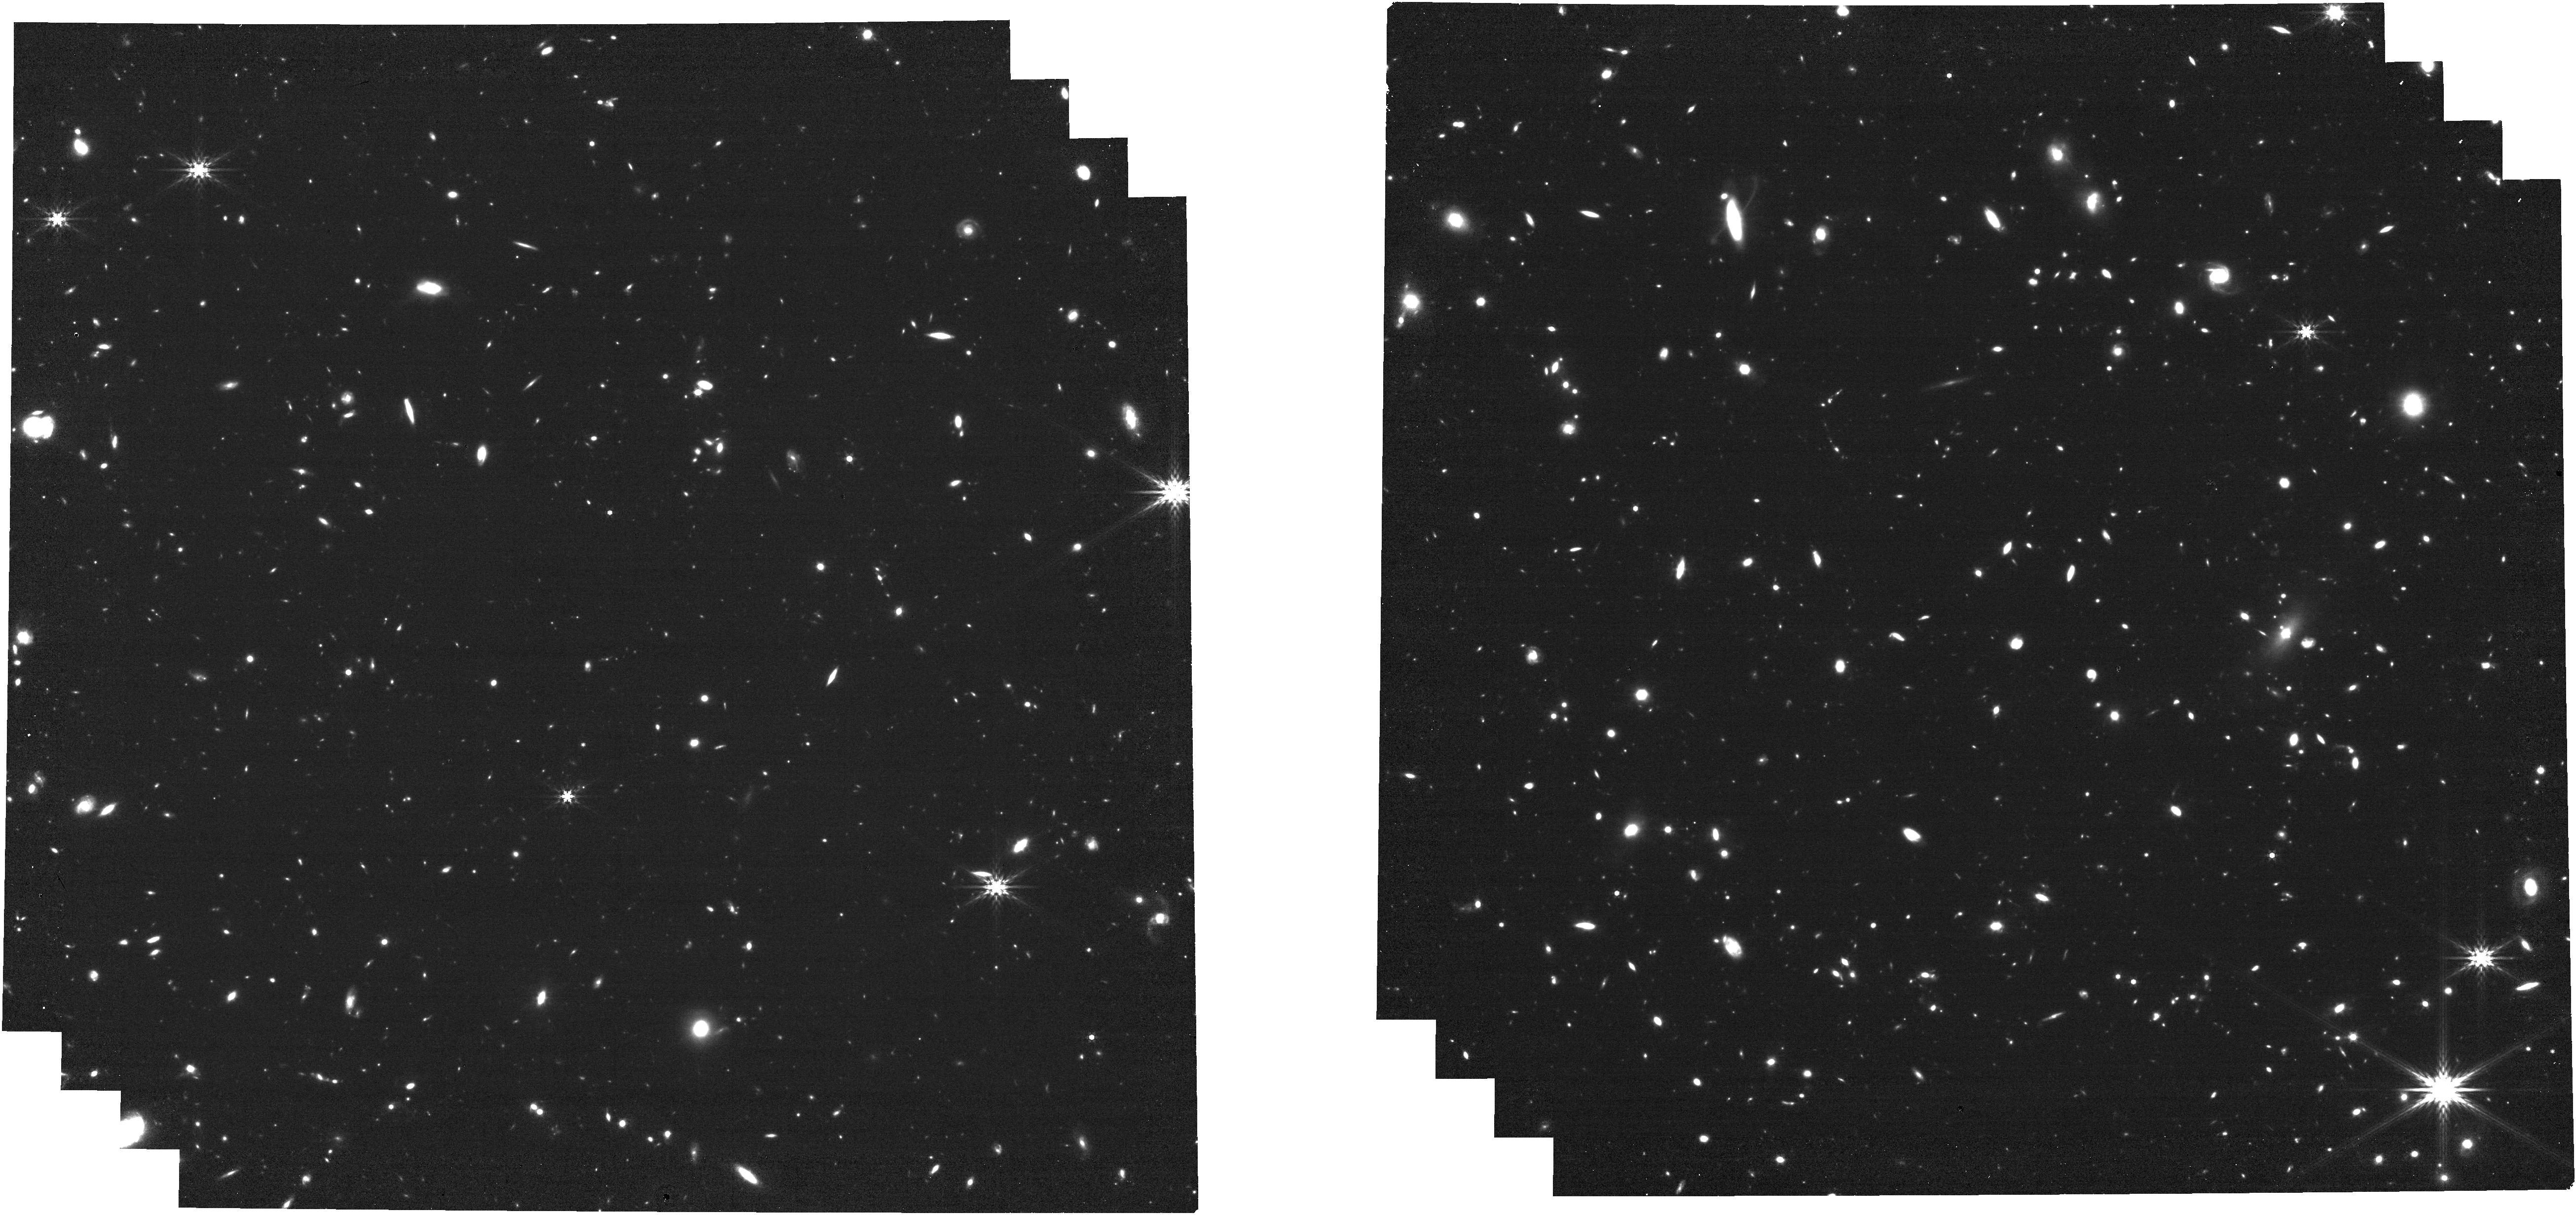
Target: SXDS_10017. Instrument: NIRCAM. Filter: F444W. Exposure: 24 min. Observation ID: jw03567-o011_t030_nircam_clear-f444w

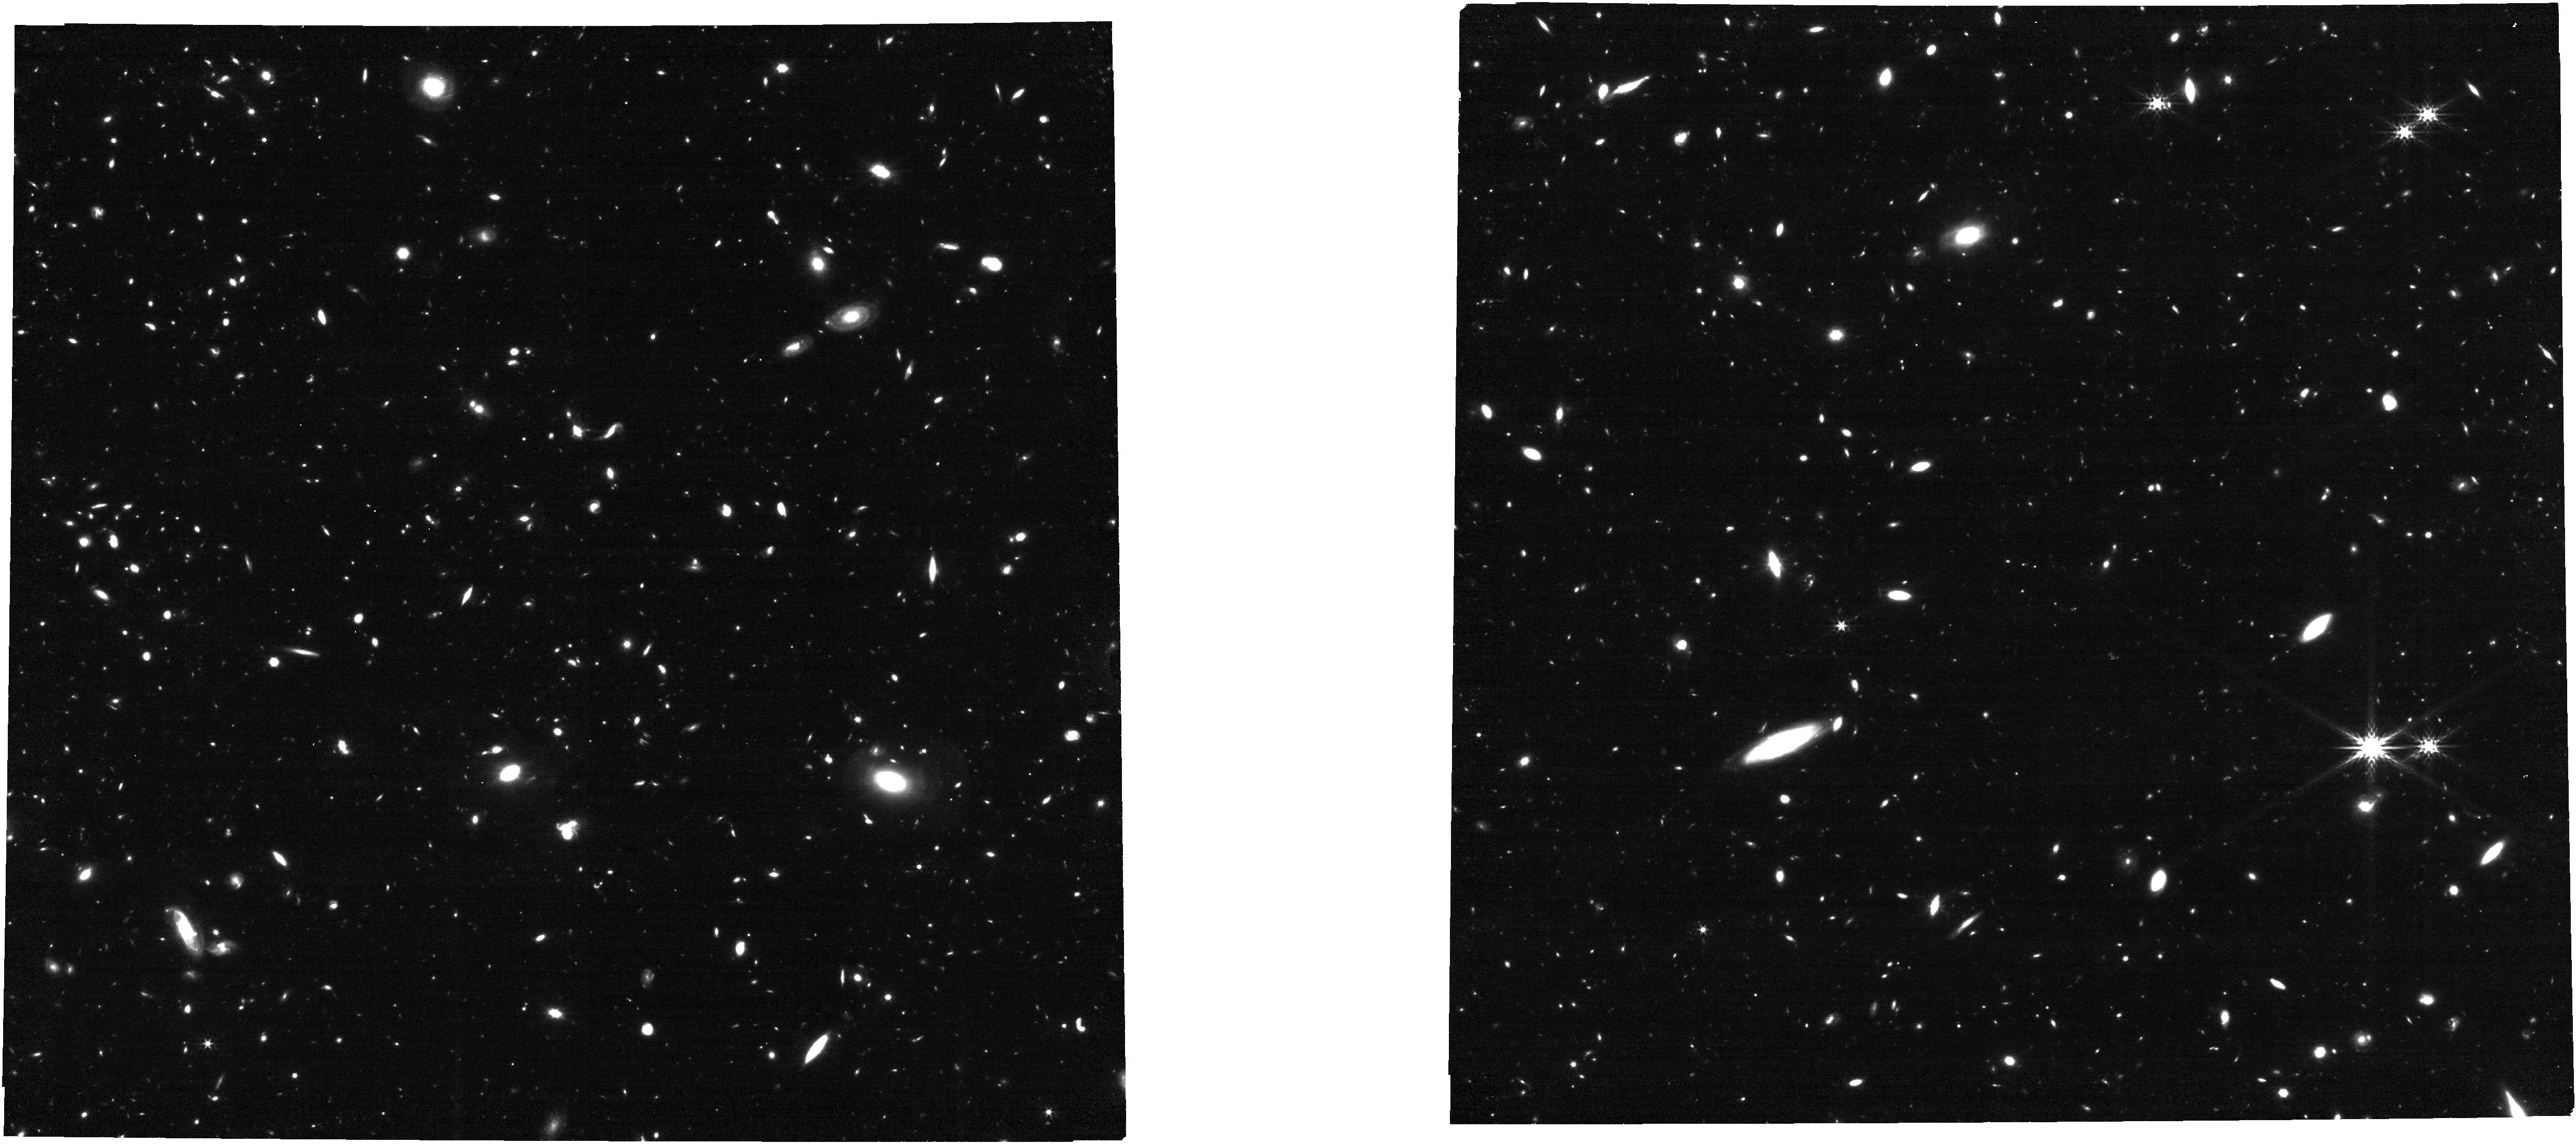
Target: XMM-VID1-2075. Instrument: NIRCAM. Filter: F356W. Exposure: 24 min. Observation ID: jw03567-o018_t031_nircam_clear-f356w

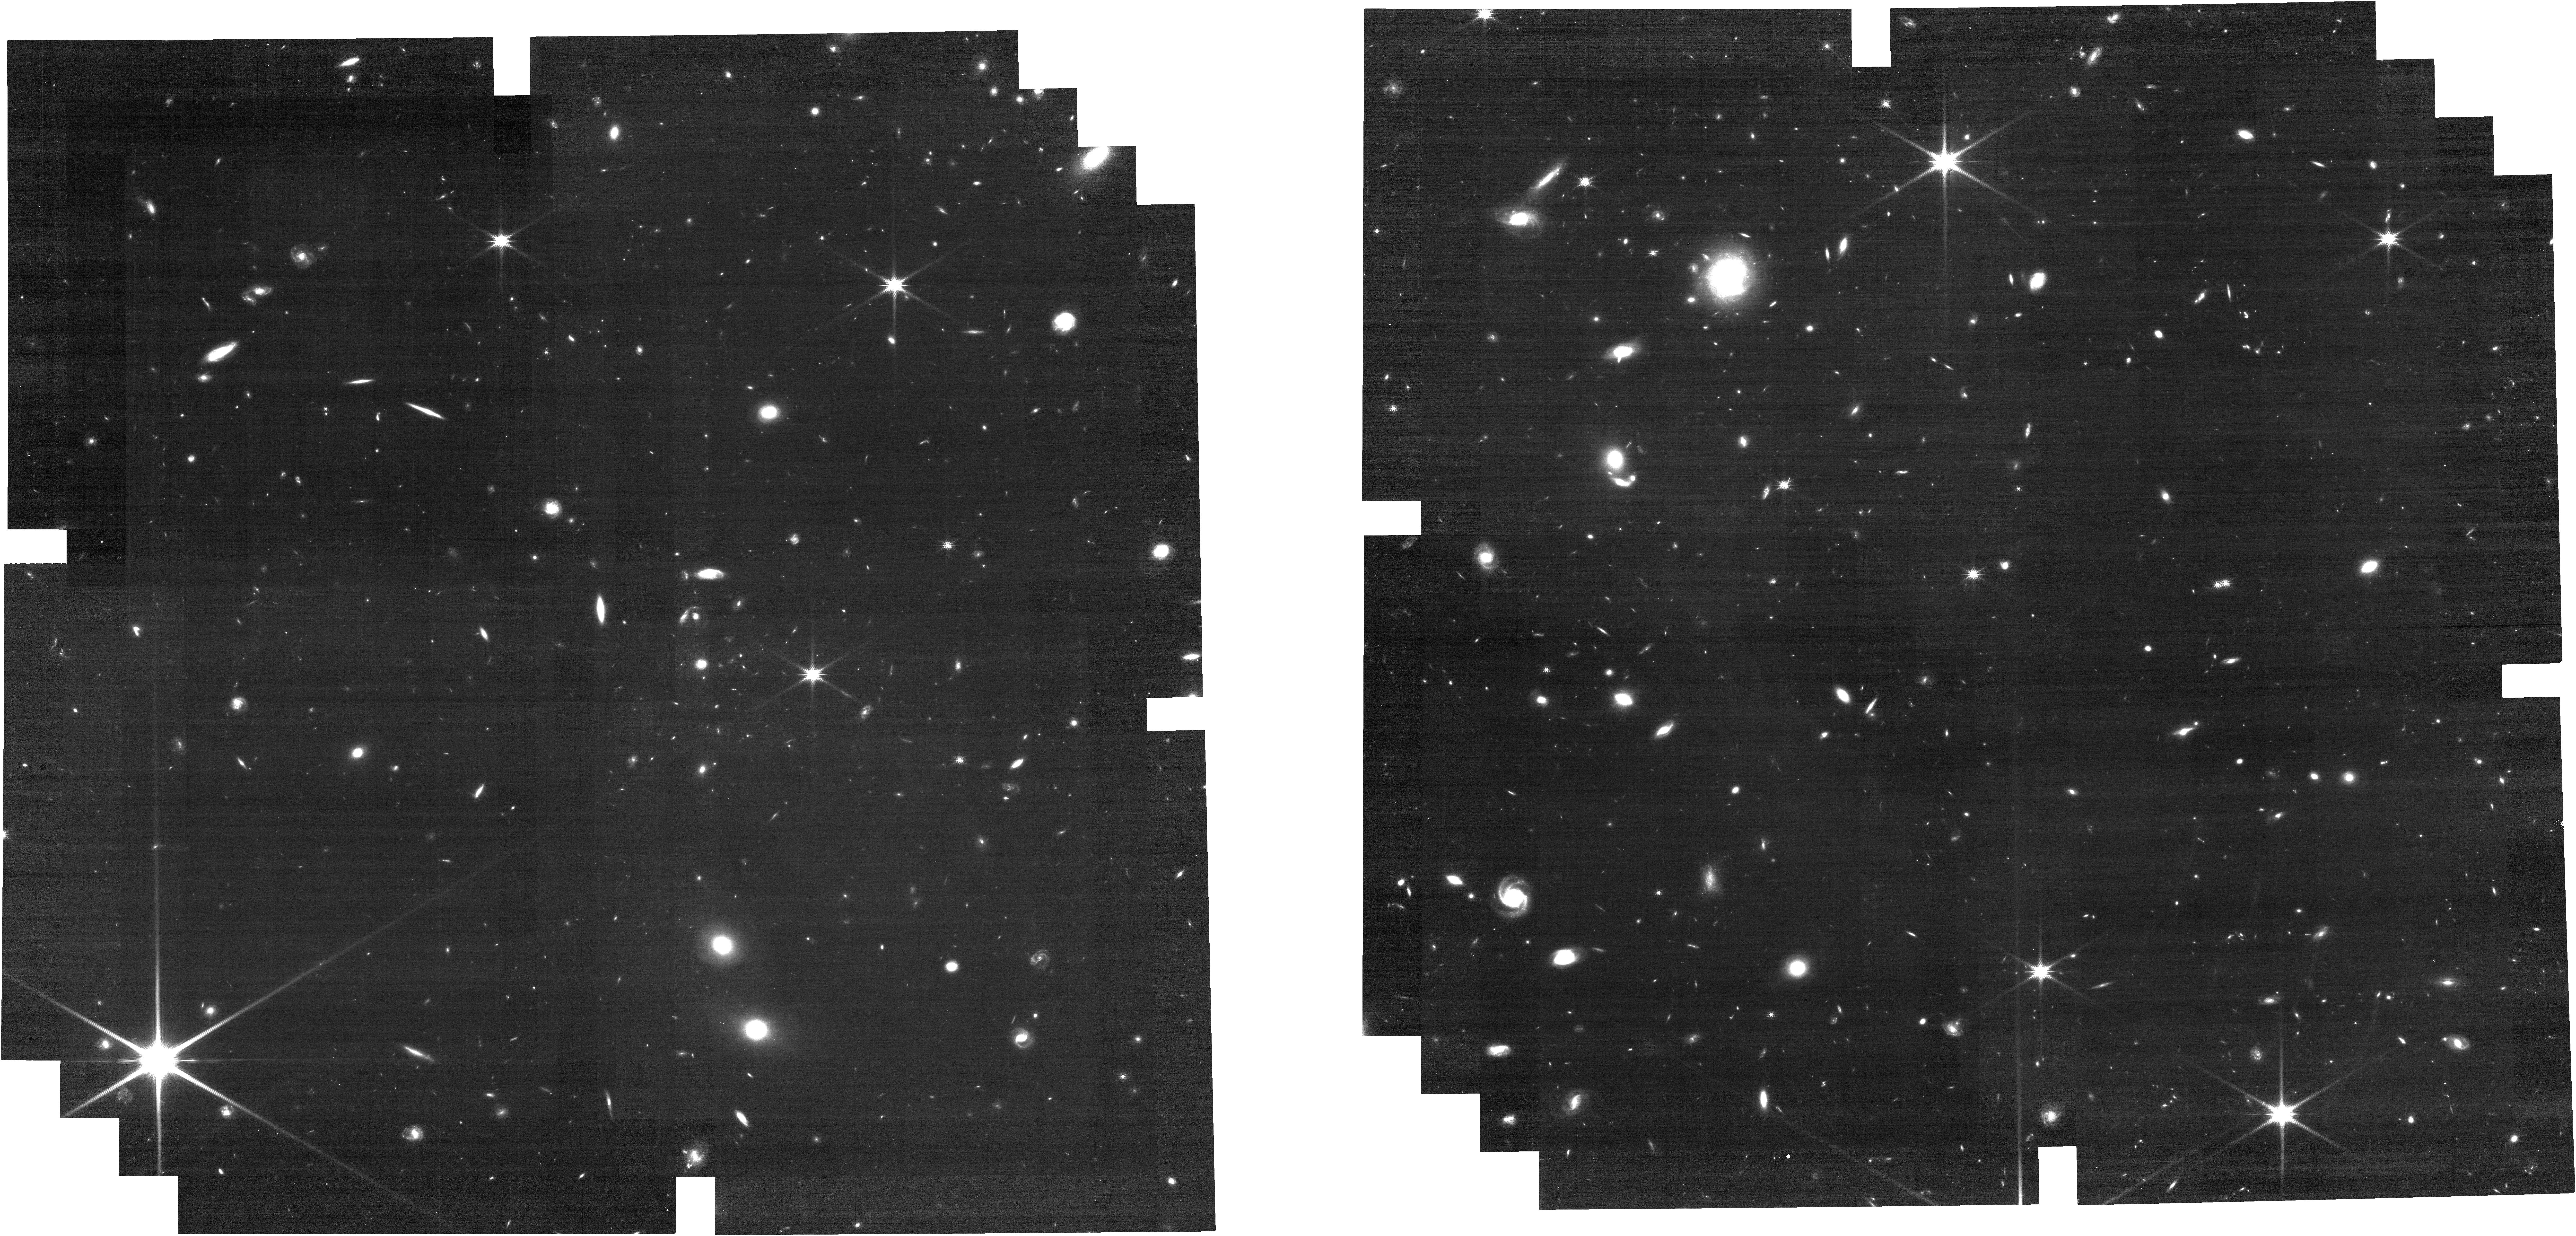
Target: COS-466654. Instrument: NIRCAM. Filter: F150W. Exposure: 24 min. Observation ID: jw03567-o001_t028_nircam_clear-f150w

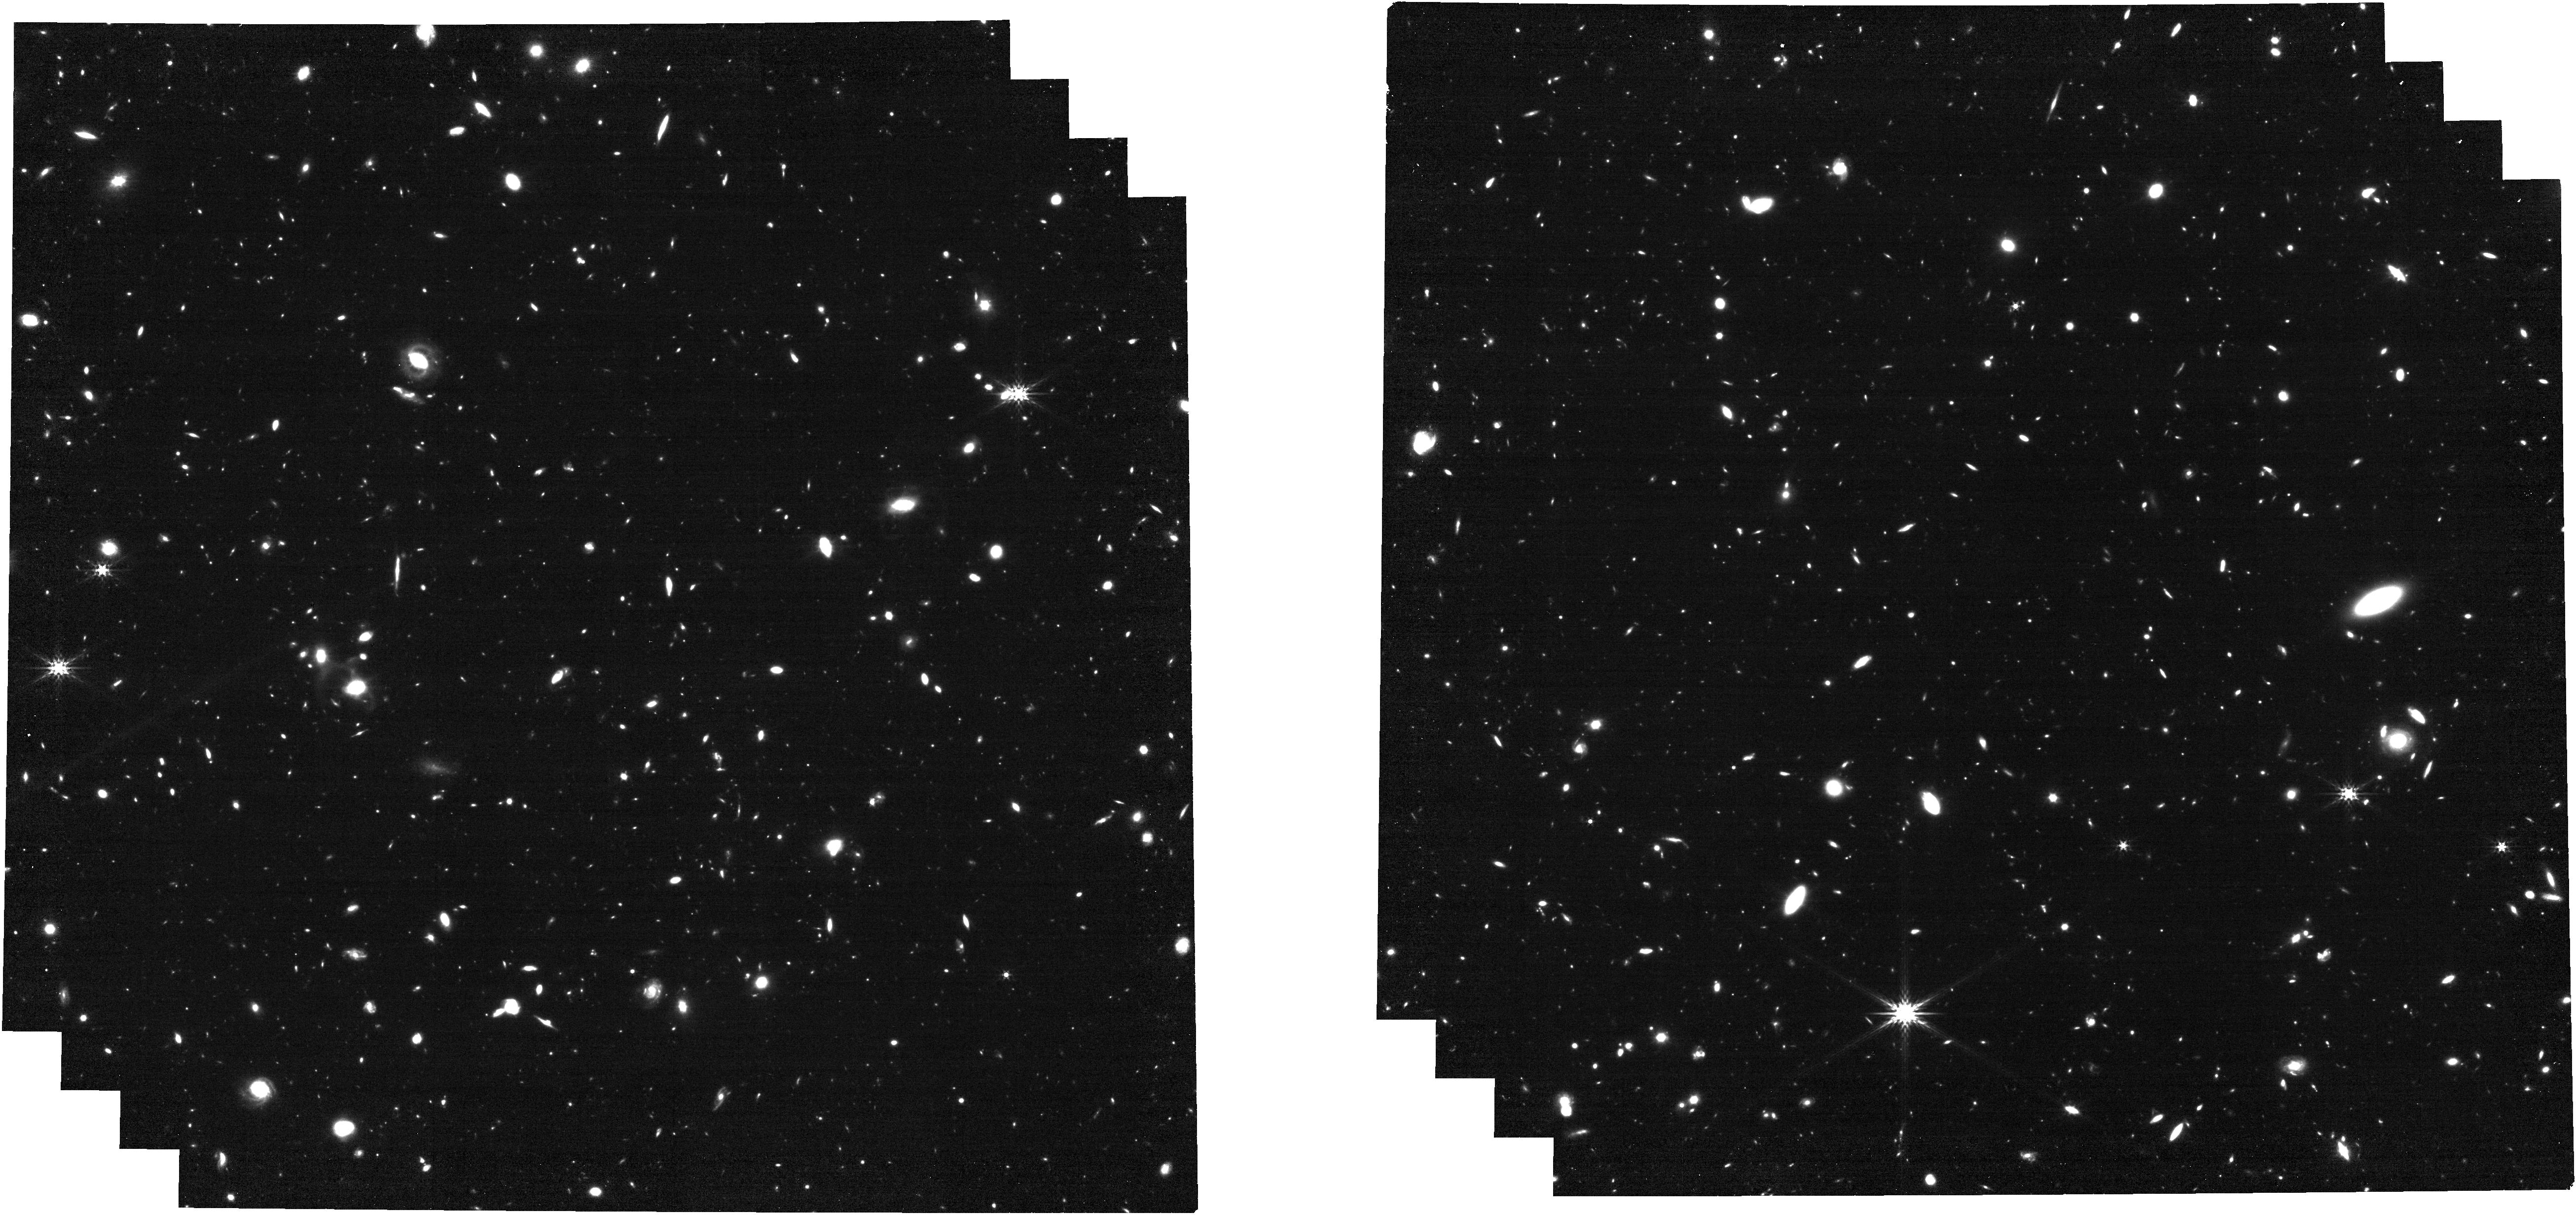
Target: SXDS-27434. Instrument: NIRCAM. Filter: F356W. Exposure: 24 min. Observation ID: jw03567-o009_t029_nircam_clear-f356w

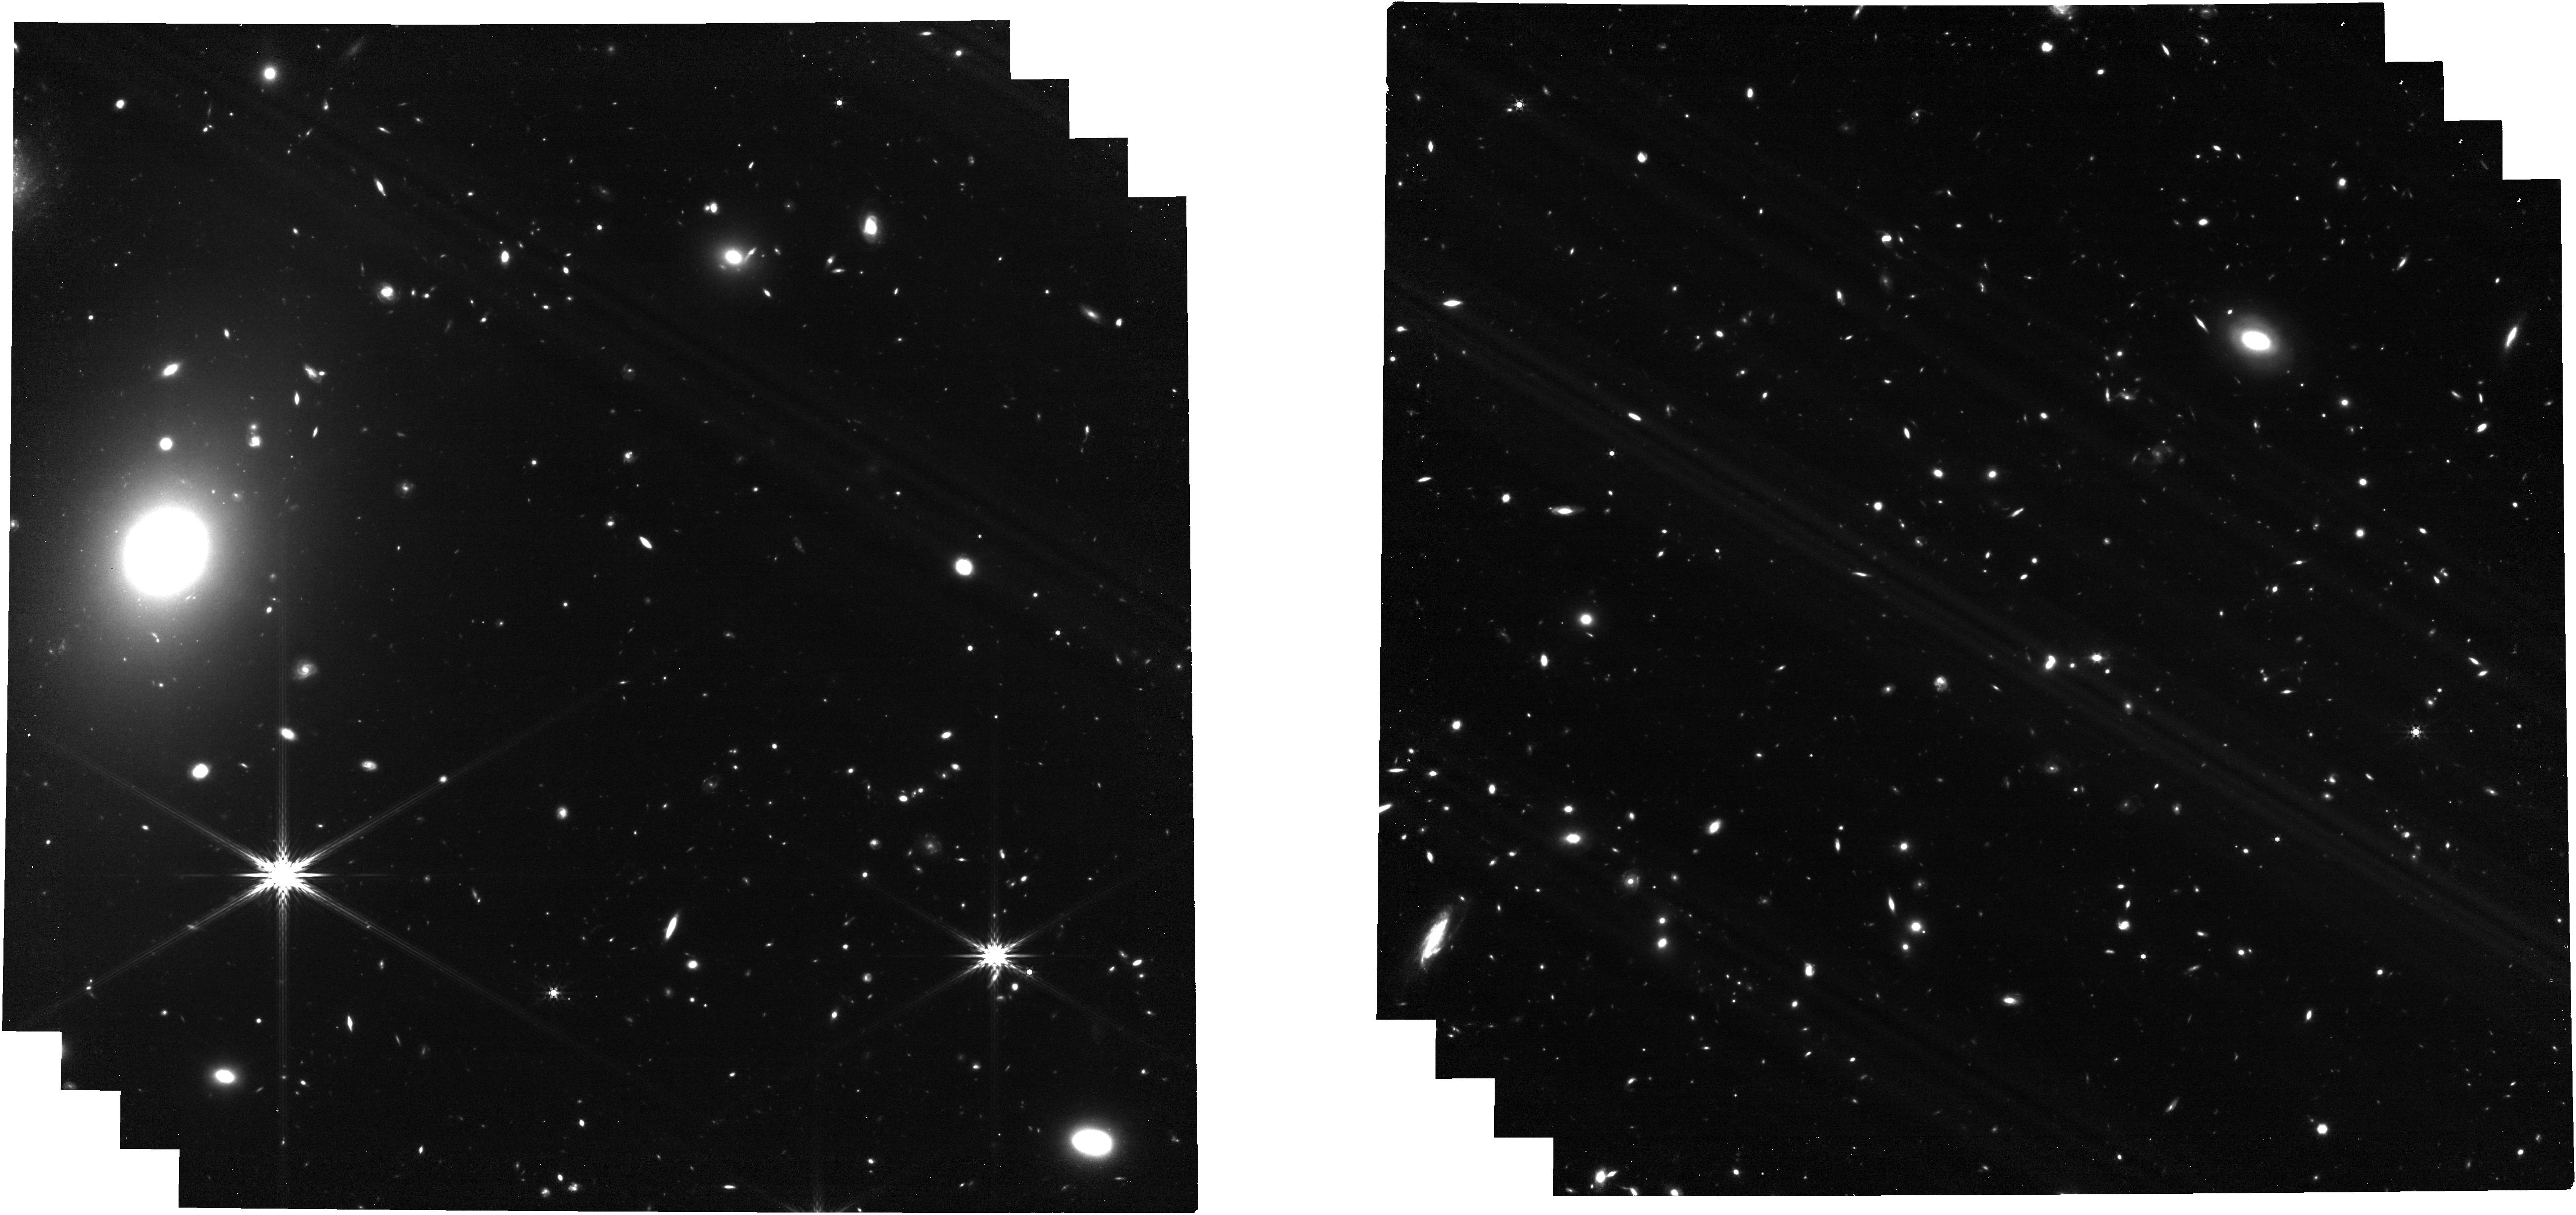
Target: XMM-VID3-2457. Instrument: NIRCAM. Filter: F444W. Exposure: 24 min. Observation ID: jw03567-o017_t033_nircam_clear-f444w

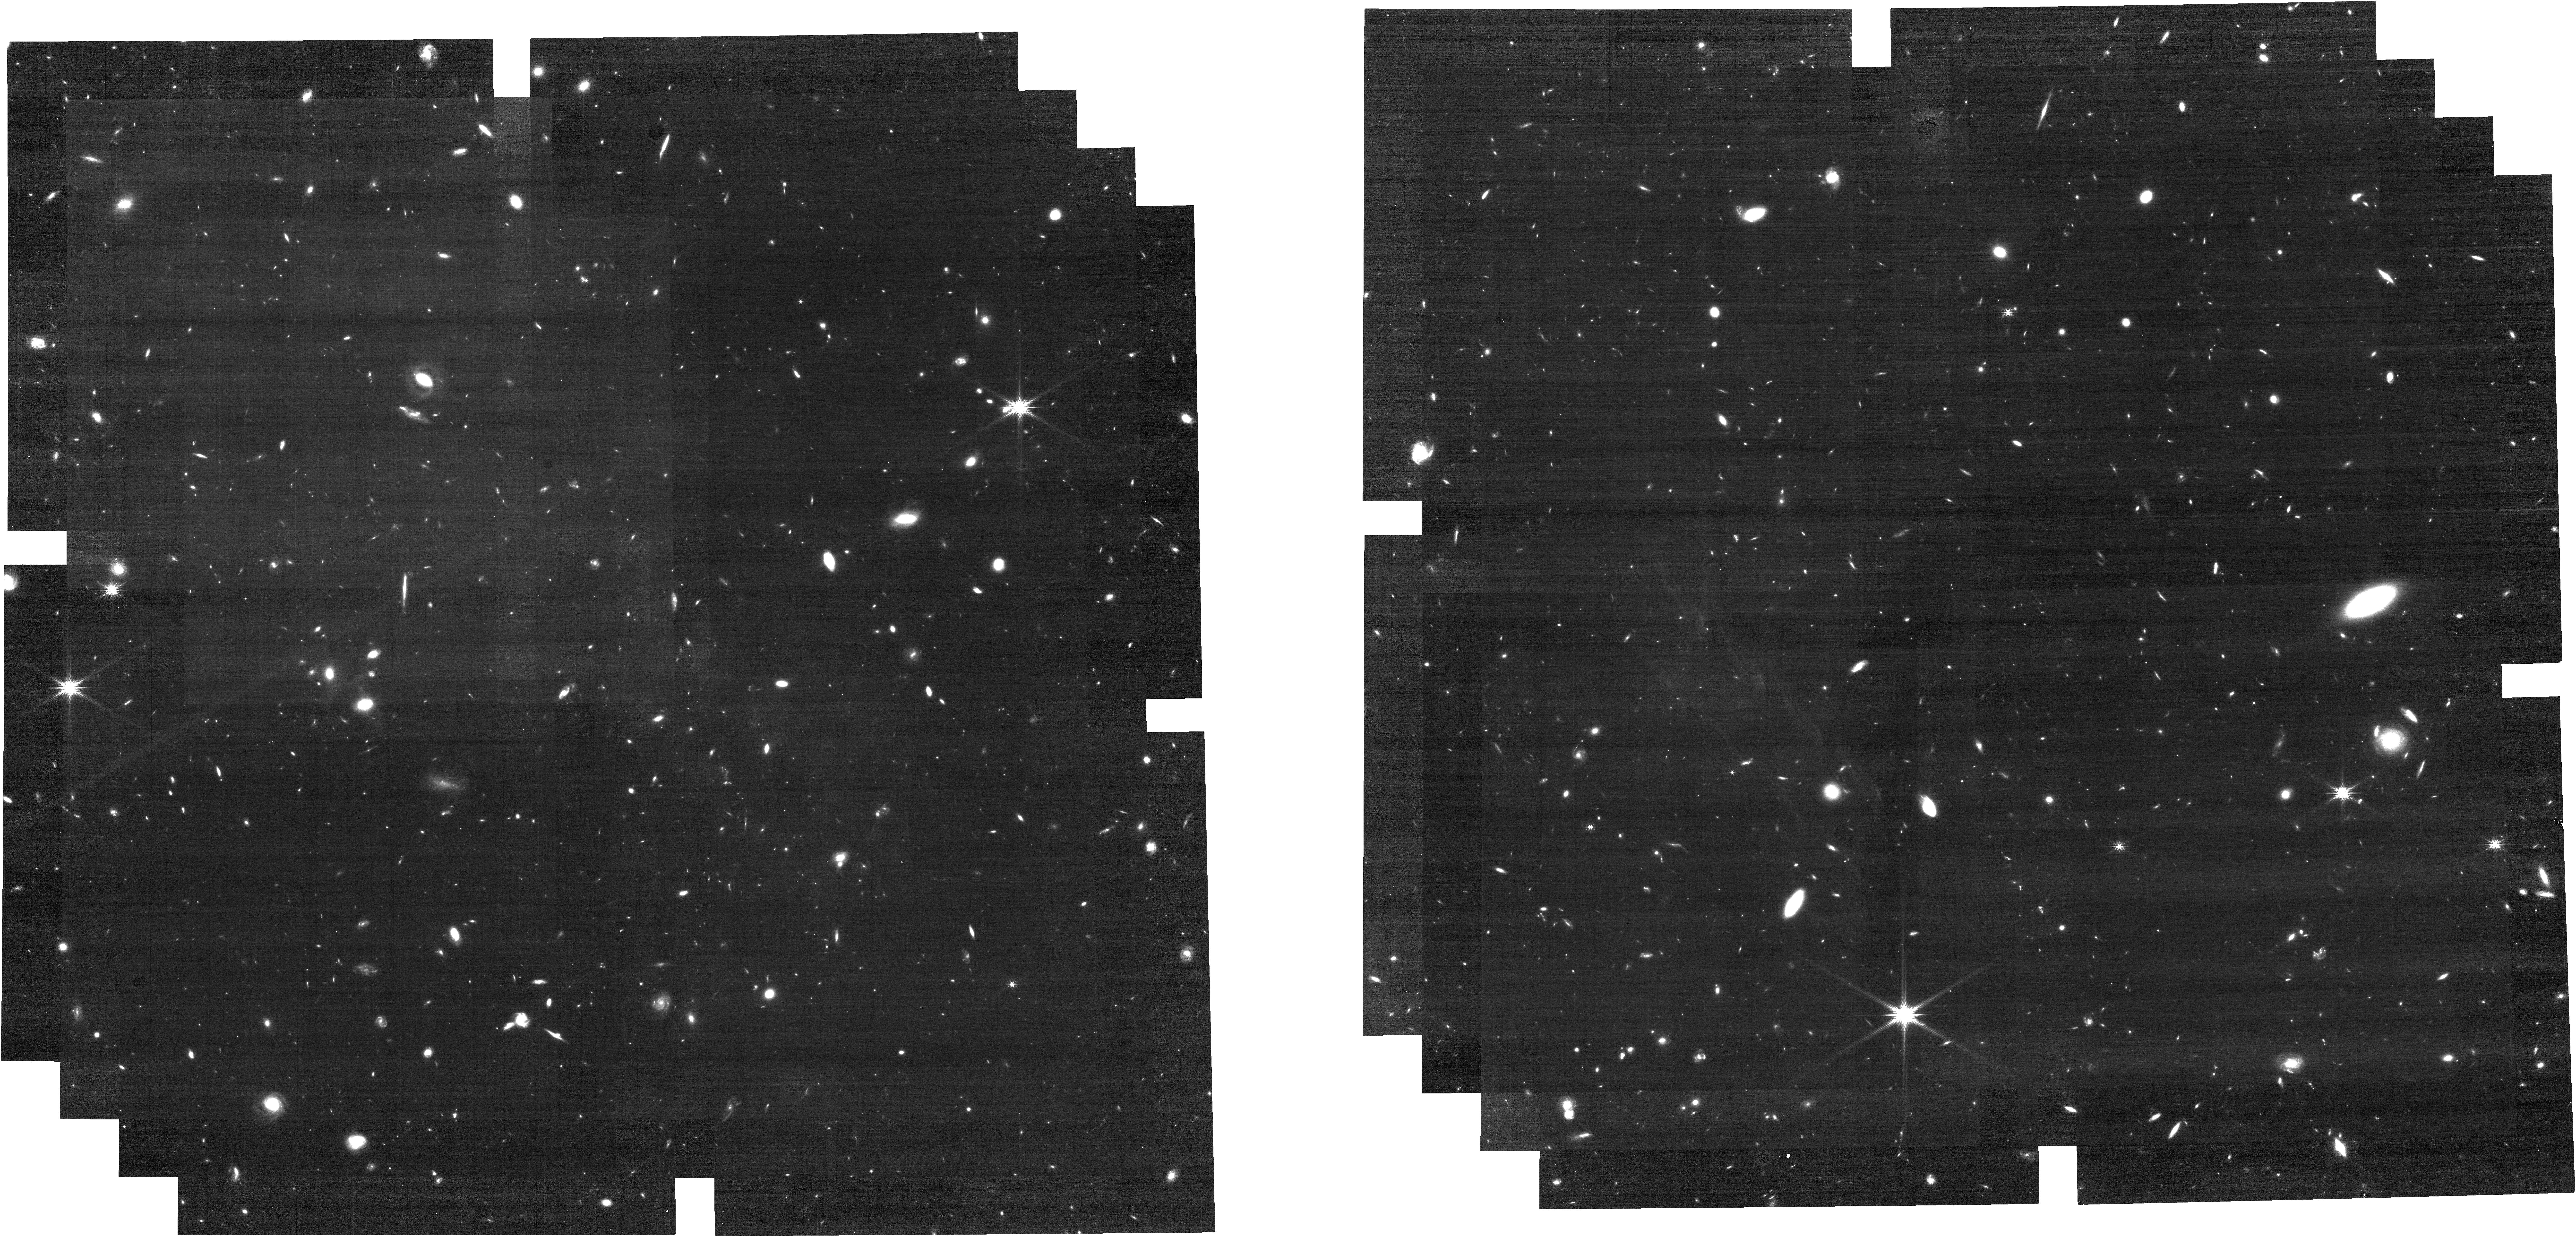
Target: SXDS-27434. Instrument: NIRCAM. Filter: F200W. Exposure: 24 min. Observation ID: jw03567-o009_t029_nircam_clear-f200w

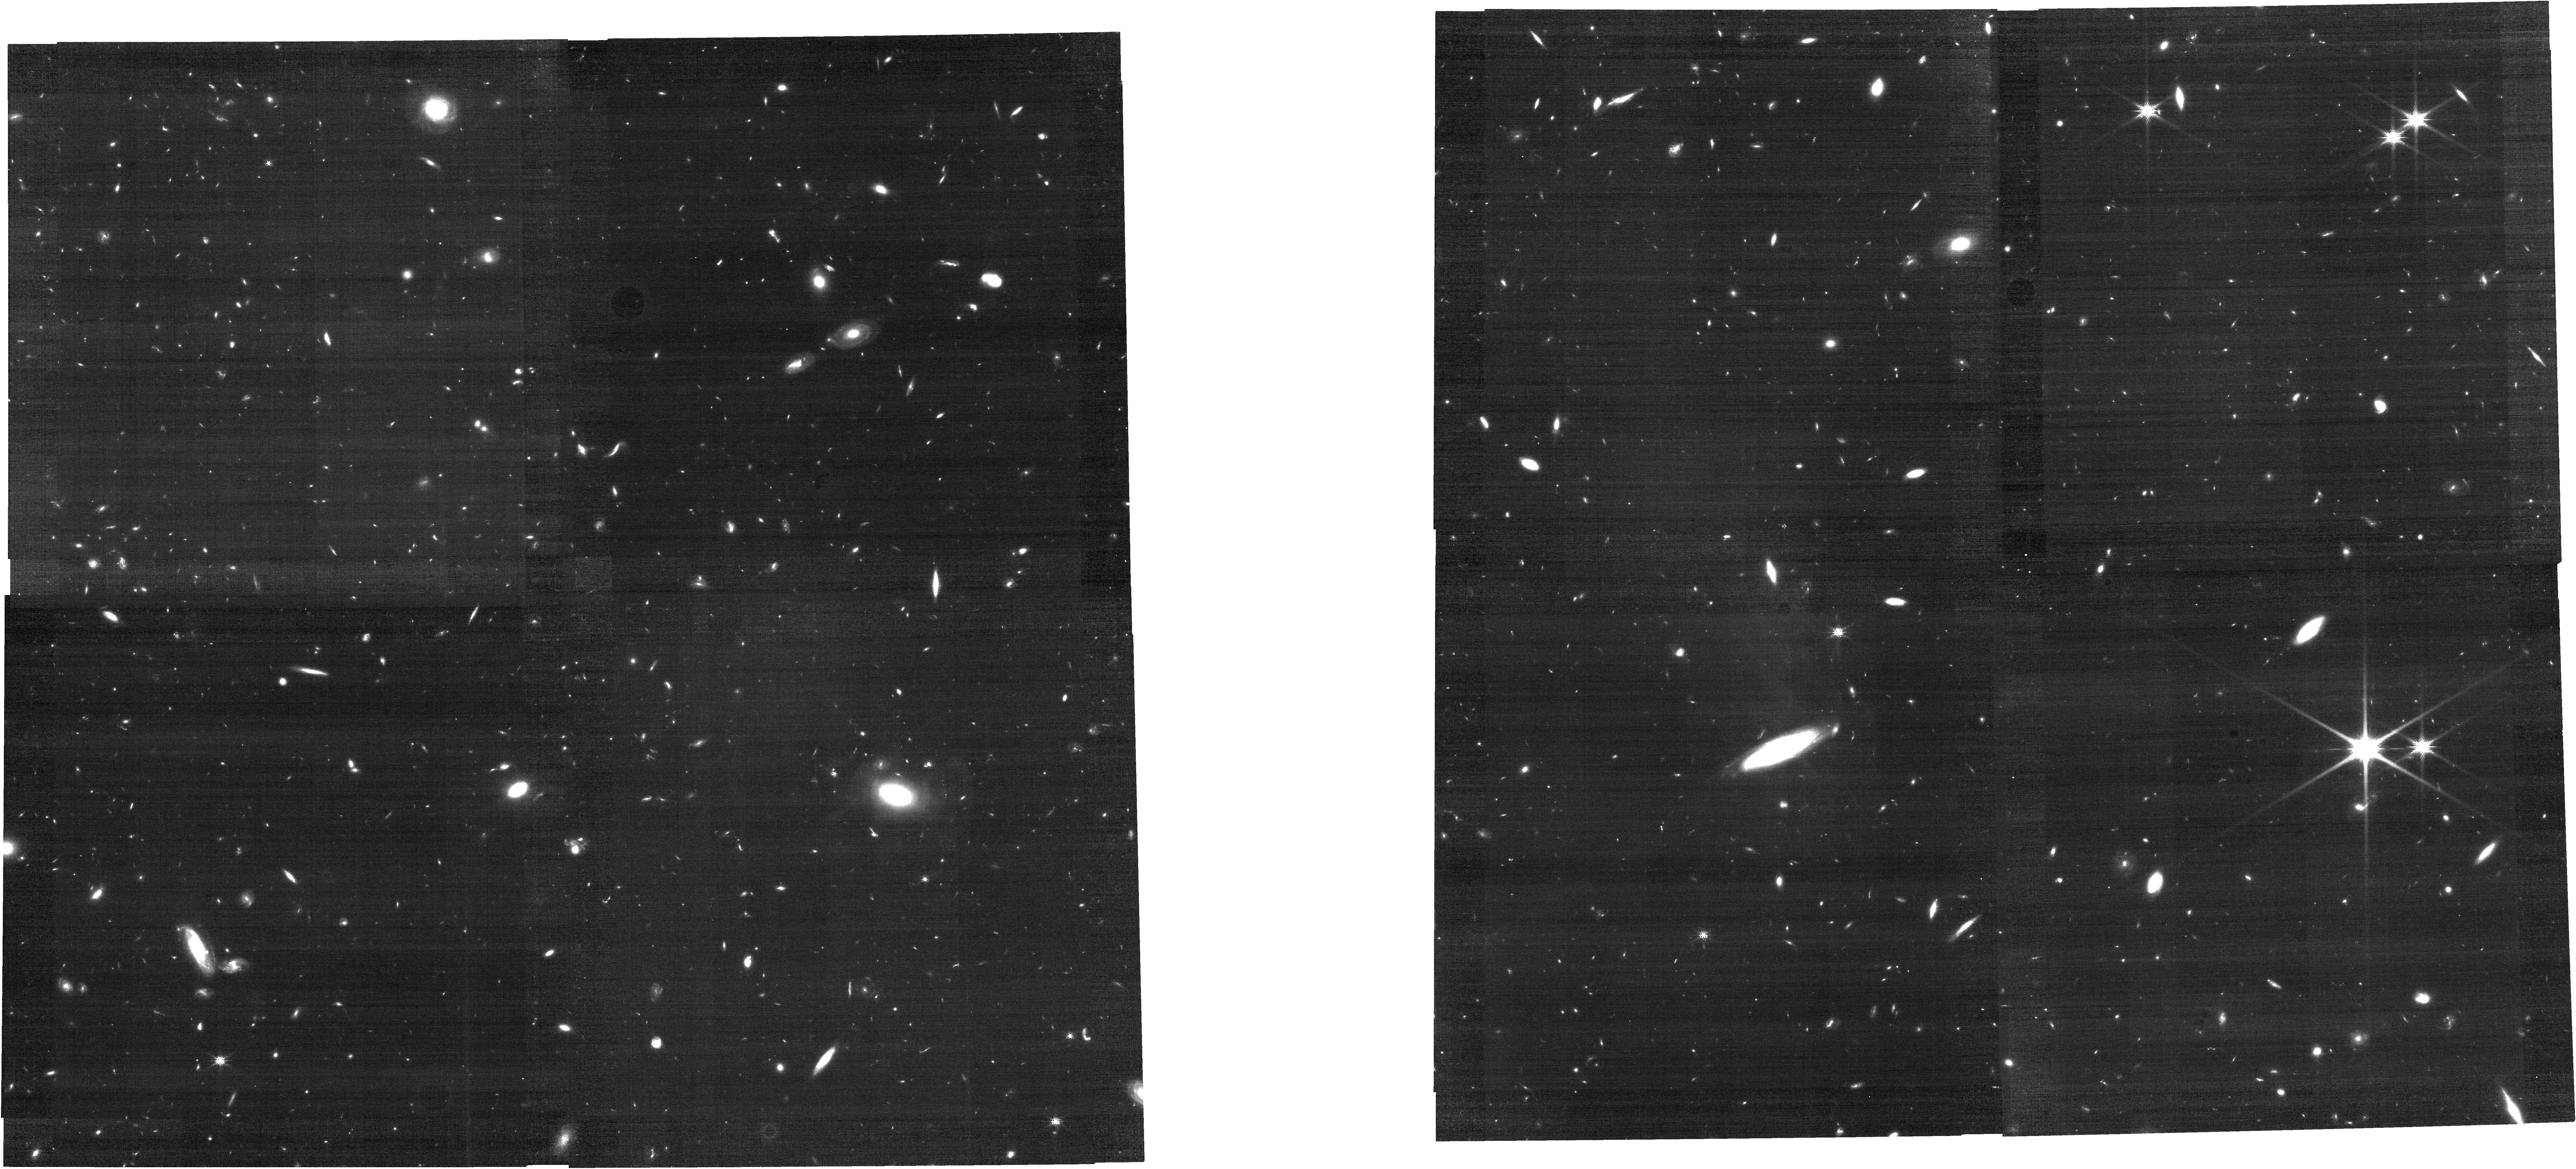
Target: XMM-VID1-2075. Instrument: NIRCAM. Filter: F150W. Exposure: 24 min. Observation ID: jw03567-o018_t031_nircam_clear-f150w

A deep dive into the physics of the first massive quiescent galaxies in the Universe (PI: Valentino, Francesco Maria)

The spectroscopic confirmation of numerous galaxies already quiescent at z=3.5-4 defies our understanding of the early evolution of massive galaxies. State-of-the-art cosmological simulations struggle to reproduce the number densities and properties of such quiescent objects at increasing redshift, and completely fail at z~4. While ground-based observations have been instrumental to drive the initial study of these intriguing galaxies, they are largely insufficient to derive robust stellar velocity dispersions, ages, metallicities, and rest-frame optical sizes, all fundamental ingredients to understand the physics regulating their life cycle. Here we propose to derive all these quantities for a fully representative sample of 11 spectroscopically confirmed massive quiescent galaxies at z=3.5-4 with NIRSpec/MSA medium resolution spectroscopy and NIRCam imaging. The proposed observations will allow us to (1) detect slight short-timescale SFR residuals or faint AGN from emission lines; (2) derive stellar ages, metallicities, and robustly reconstruct SFHs via spectro-photometric modeling; (3) determine their stellar structure and dynamics by measuring velocity dispersion and sizes; (4) establish the existence of surrounding overdense environments, as expected given their large stellar masses. JWST is the only facility that can allow us to achieve these goals, as this program is unfeasible from the ground. This deep multiplexing spectroscopic search will have high legacy value as all main targets are in some of the most intensely studied cosmological fields with exquisite ancillary coverage and plenty of potentially interesting fillers for the MSA.